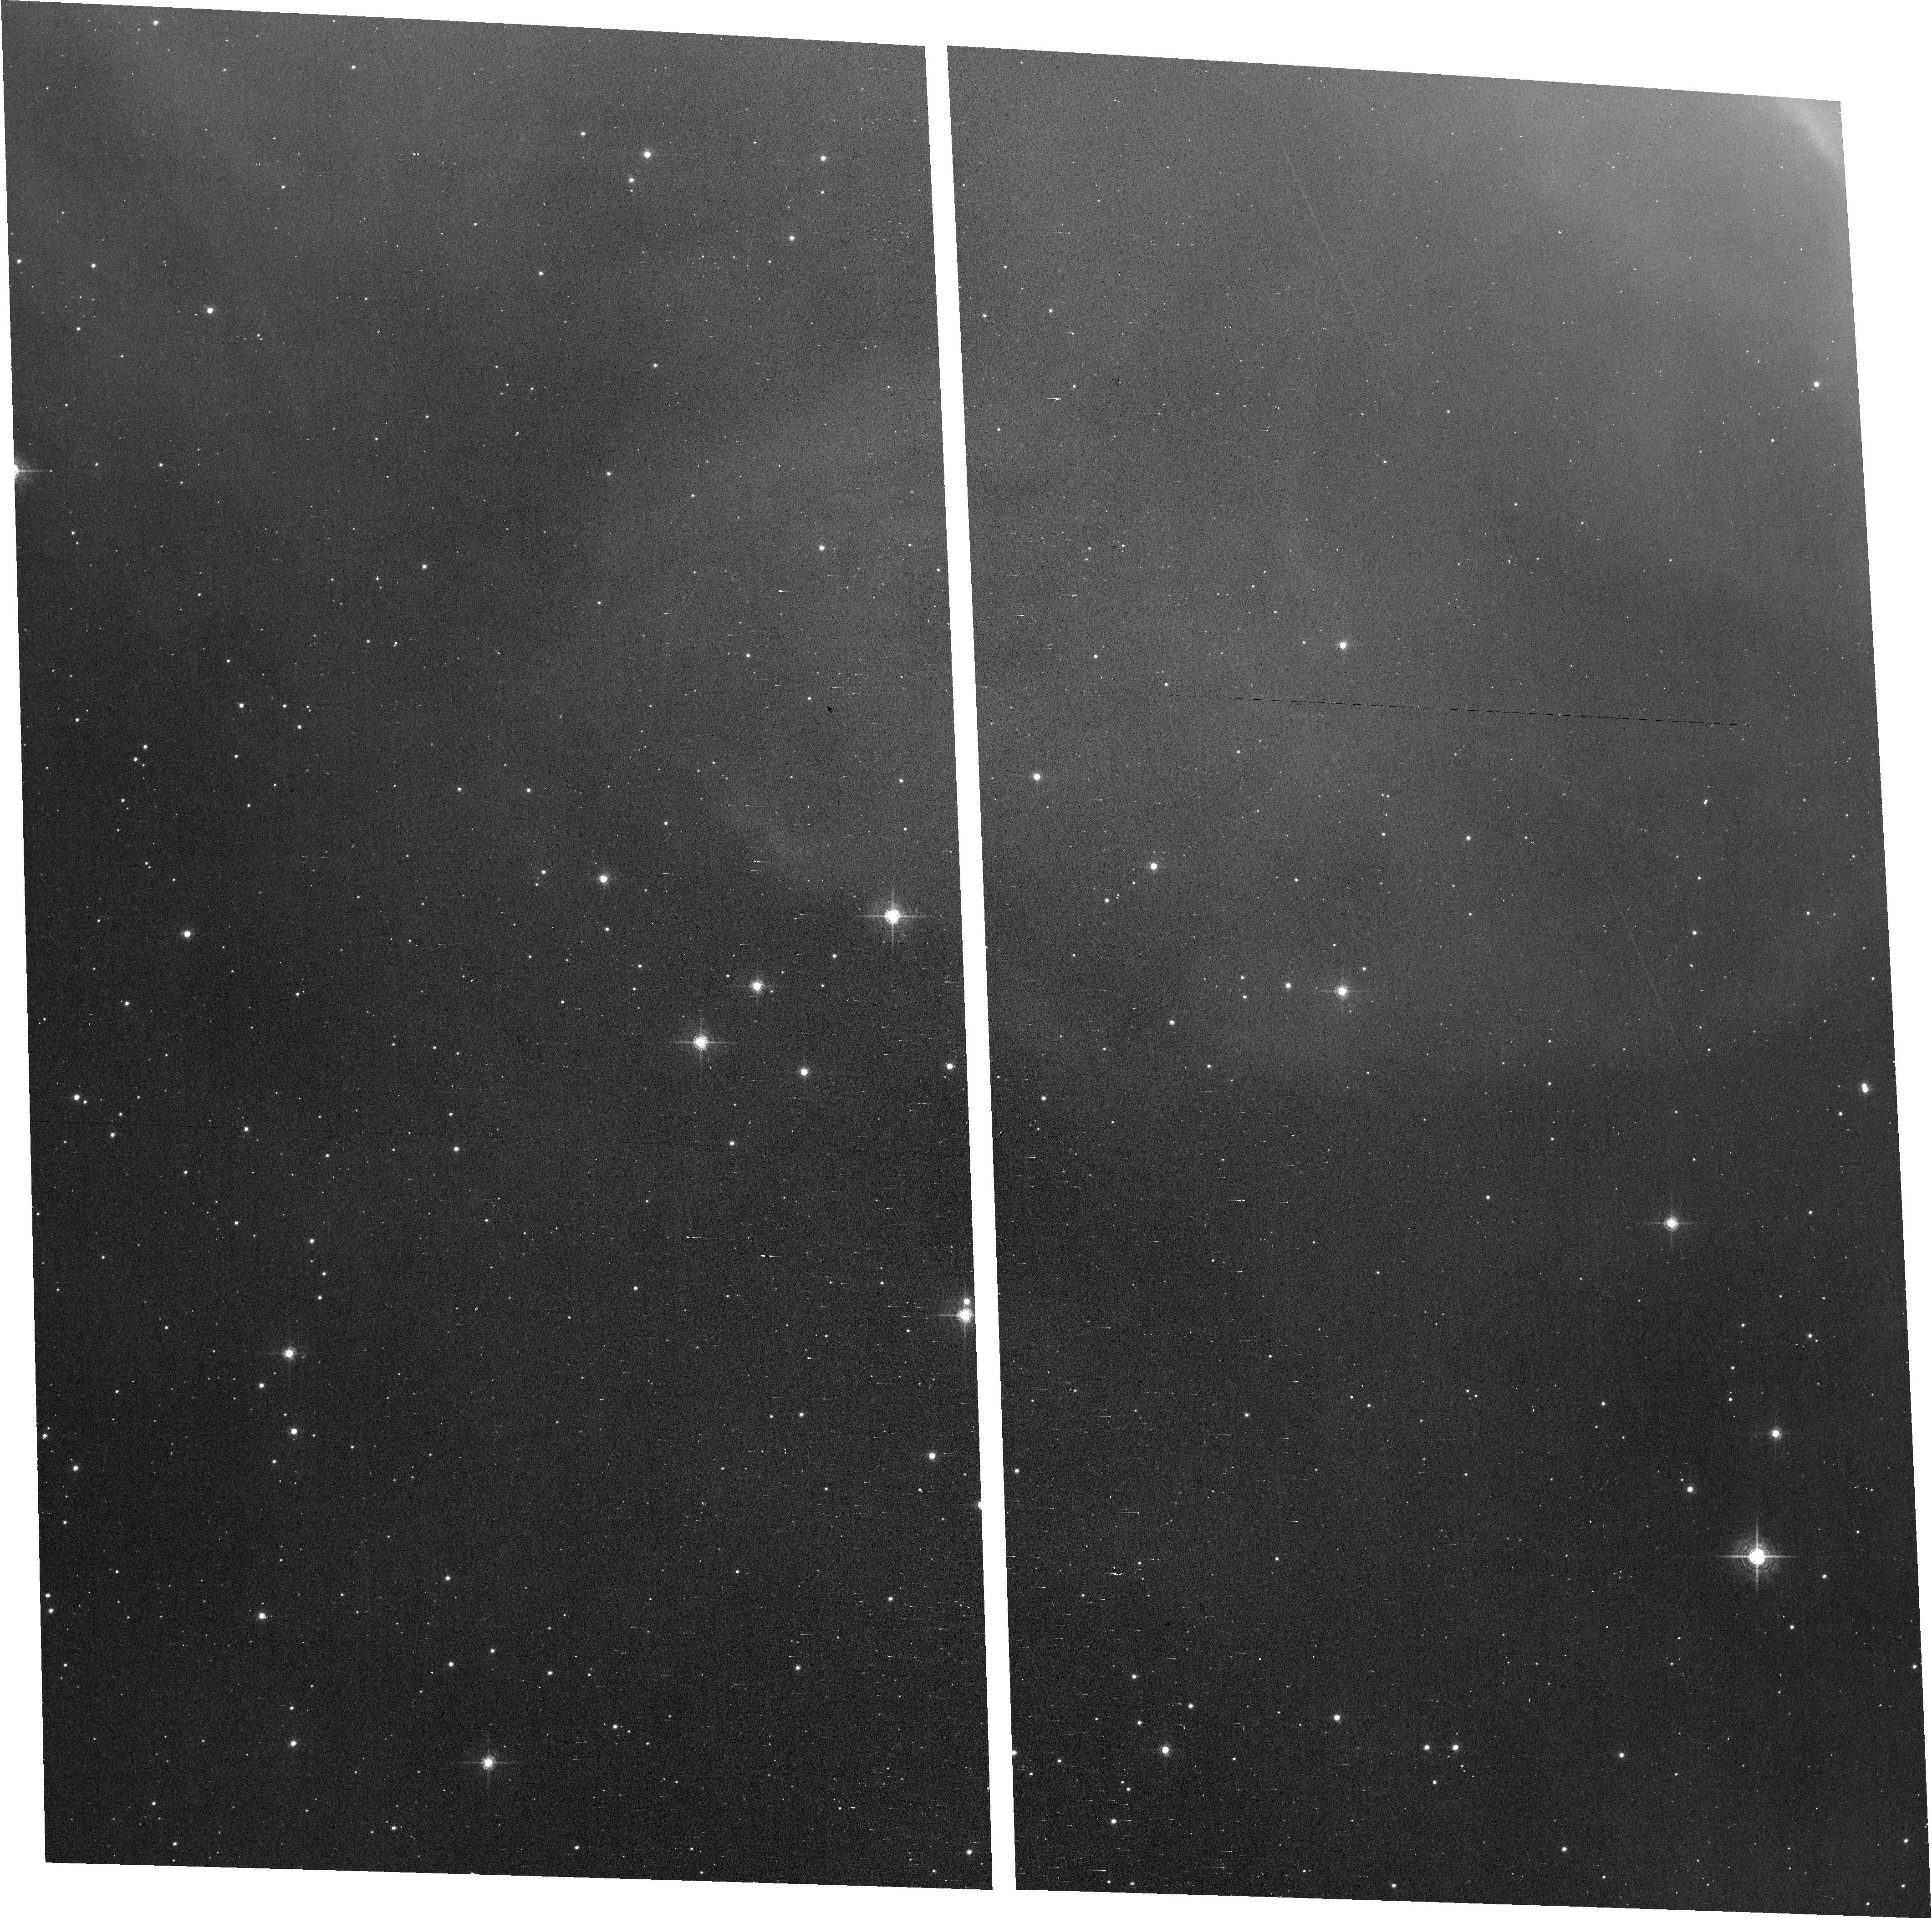
Target: field at RA 270.697°, Dec -23.146°. Instrument: ACS/WFC. Filter: F658N. Exposure: 36 min. Observation ID: hst_18209_13_acs_wfc_f658n_jfrp13

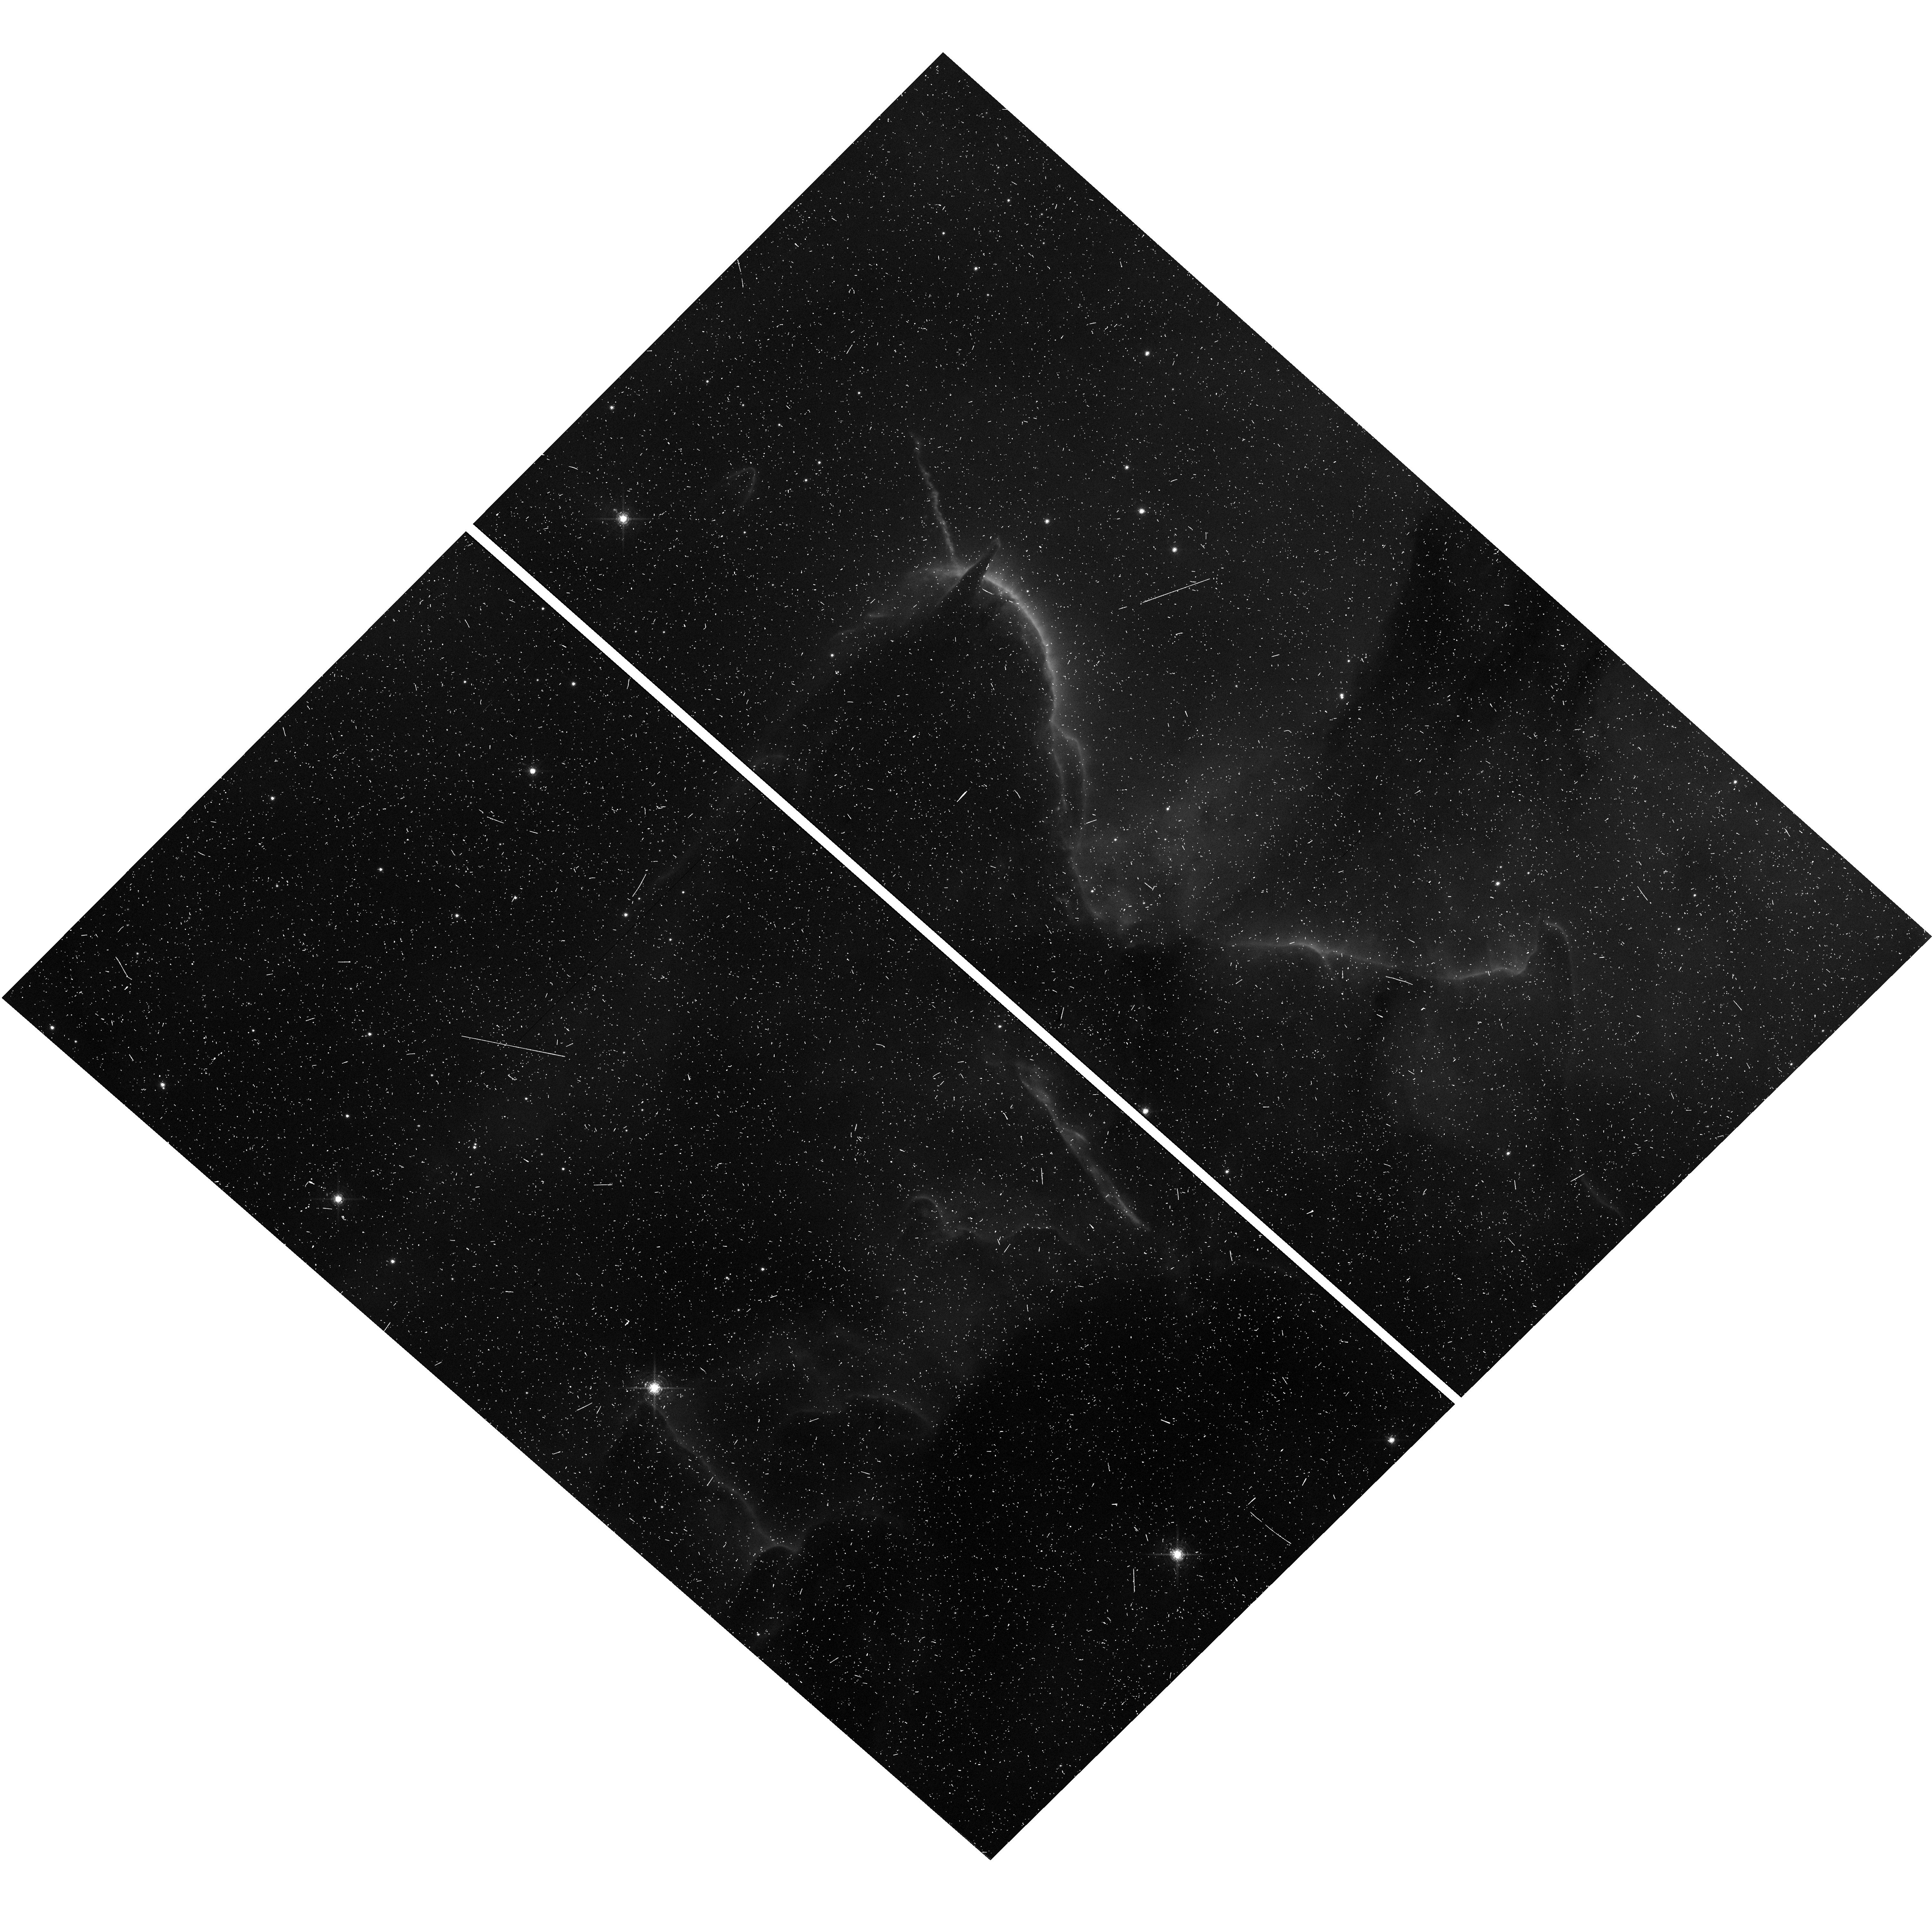
Target: HH-399. Instrument: WFC3/UVIS. Filter: F673N. Exposure: 13 min. Observation ID: hst_18209_12_wfc3_uvis_f673n_ifrp12

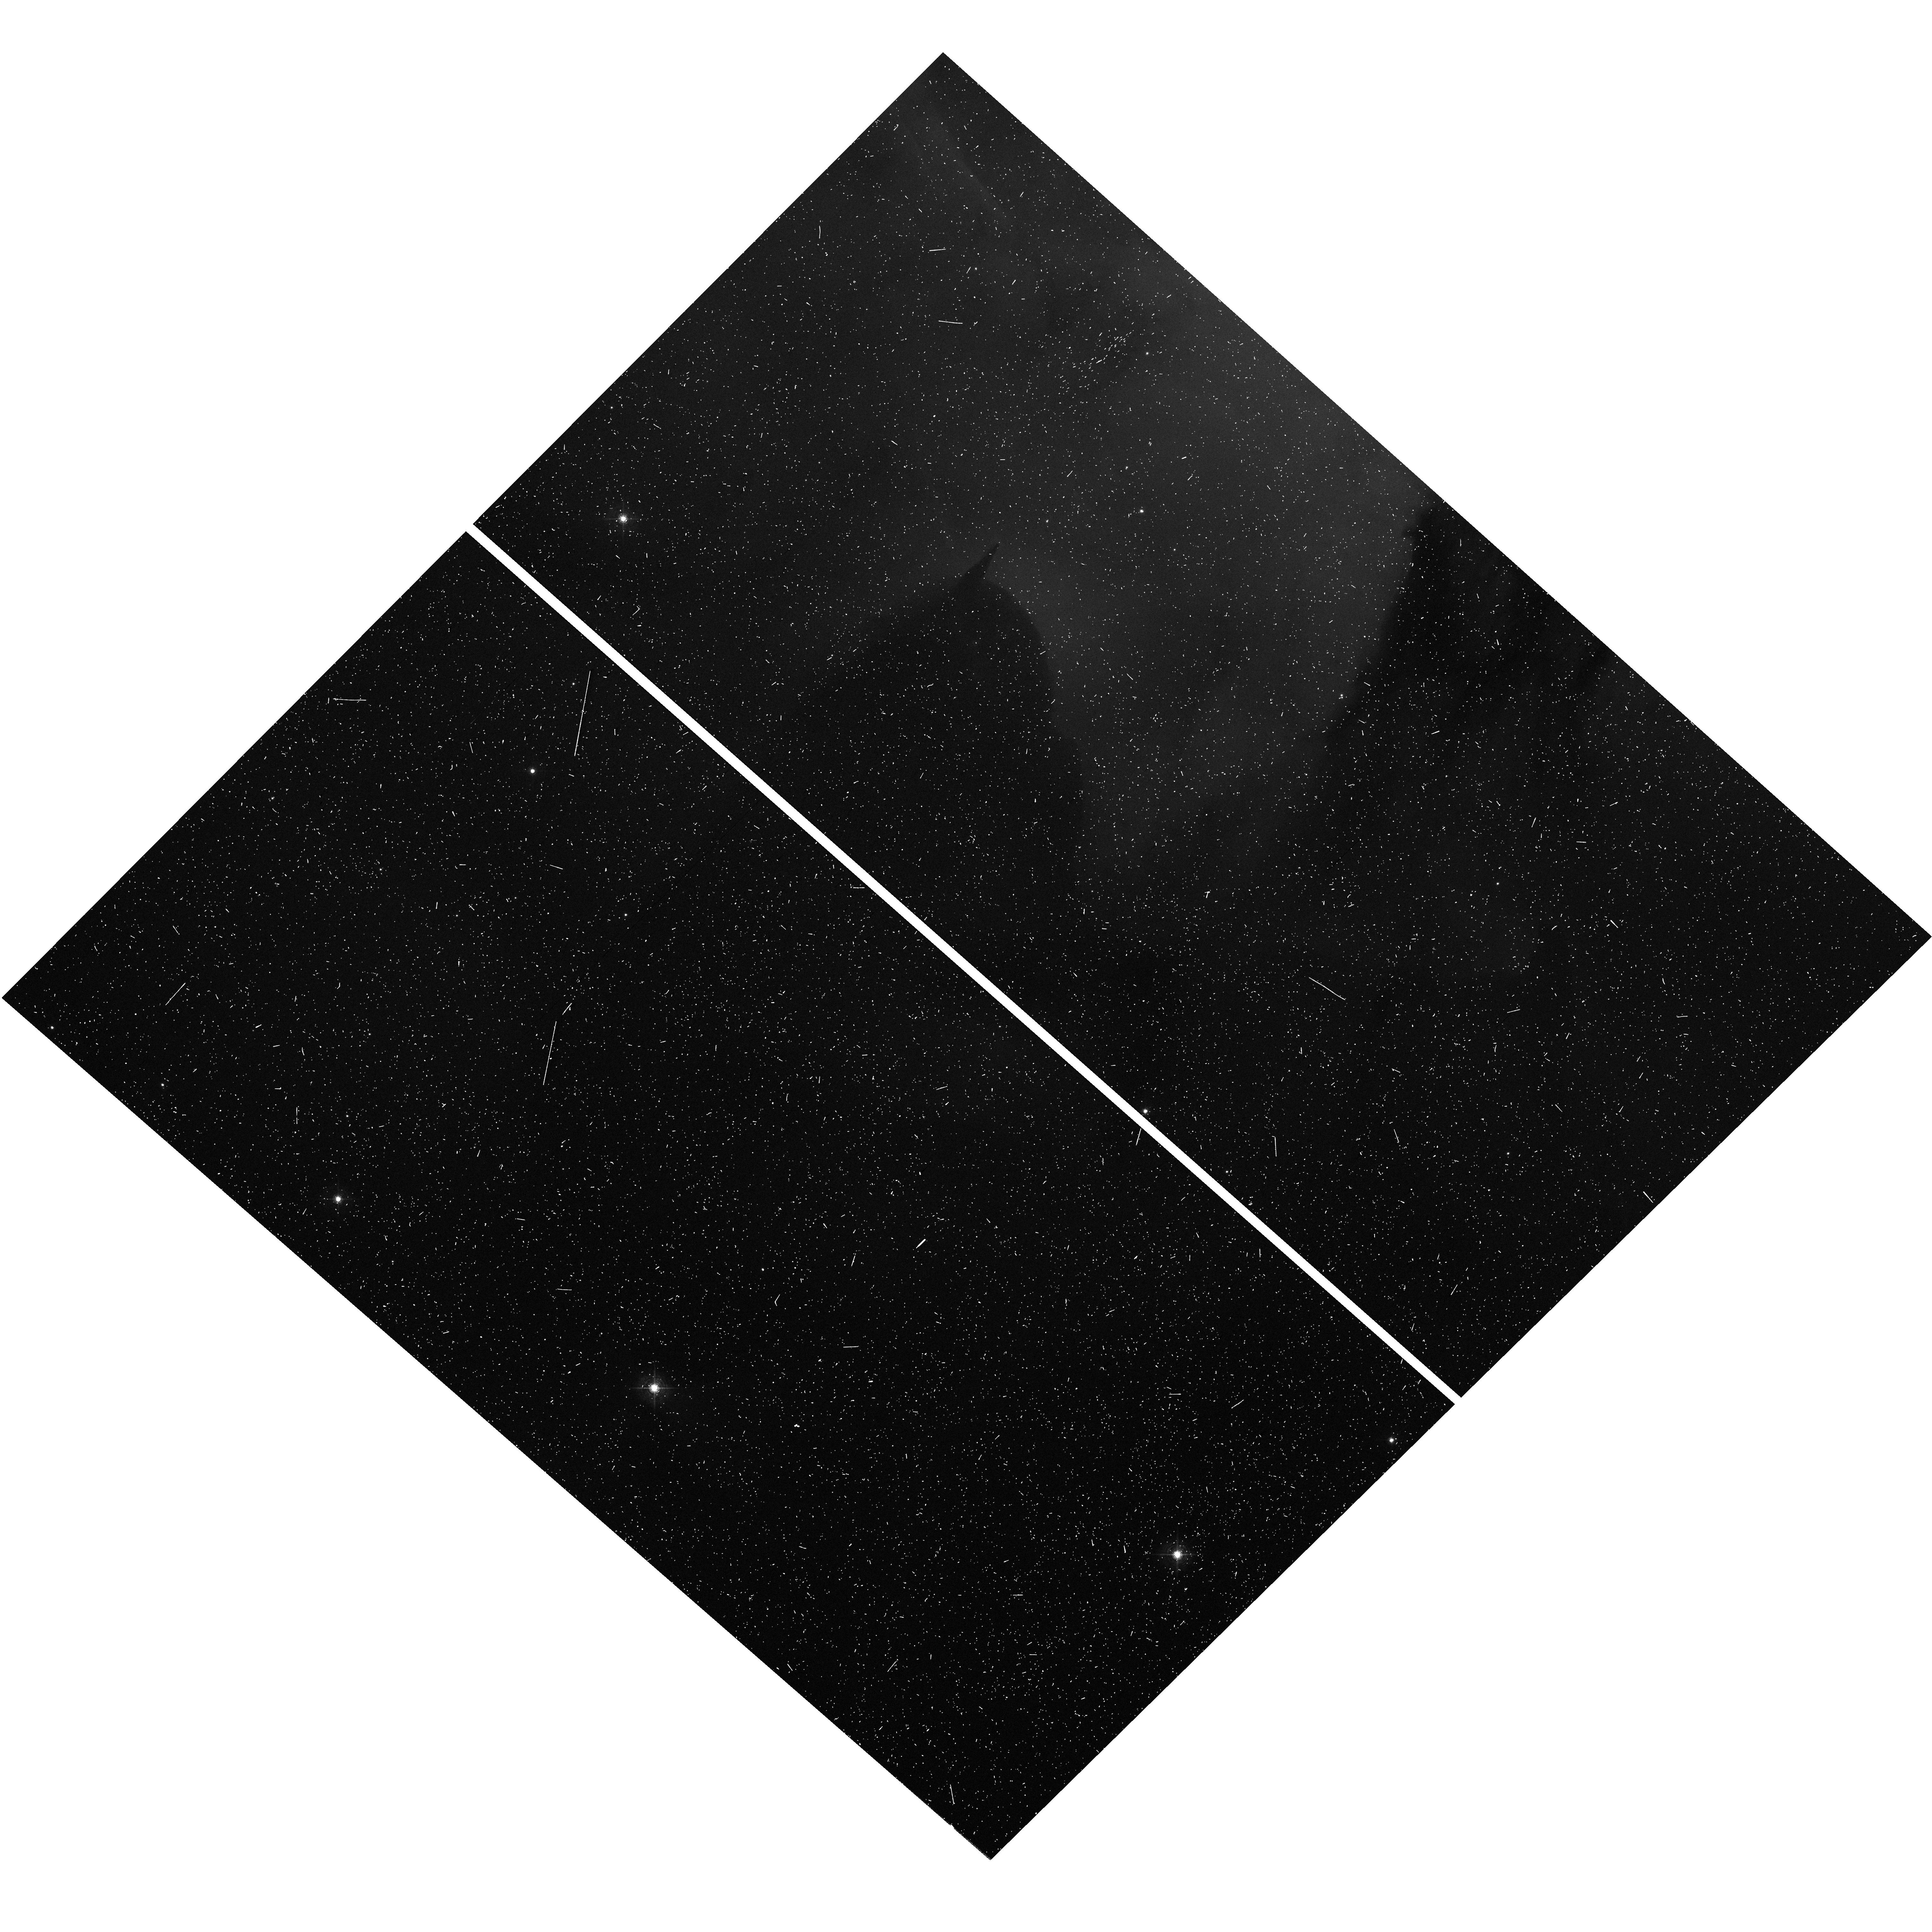
Target: HH-399. Instrument: WFC3/UVIS. Filter: F502N. Exposure: 10 min. Observation ID: hst_18209_12_wfc3_uvis_f502n_ifrp12

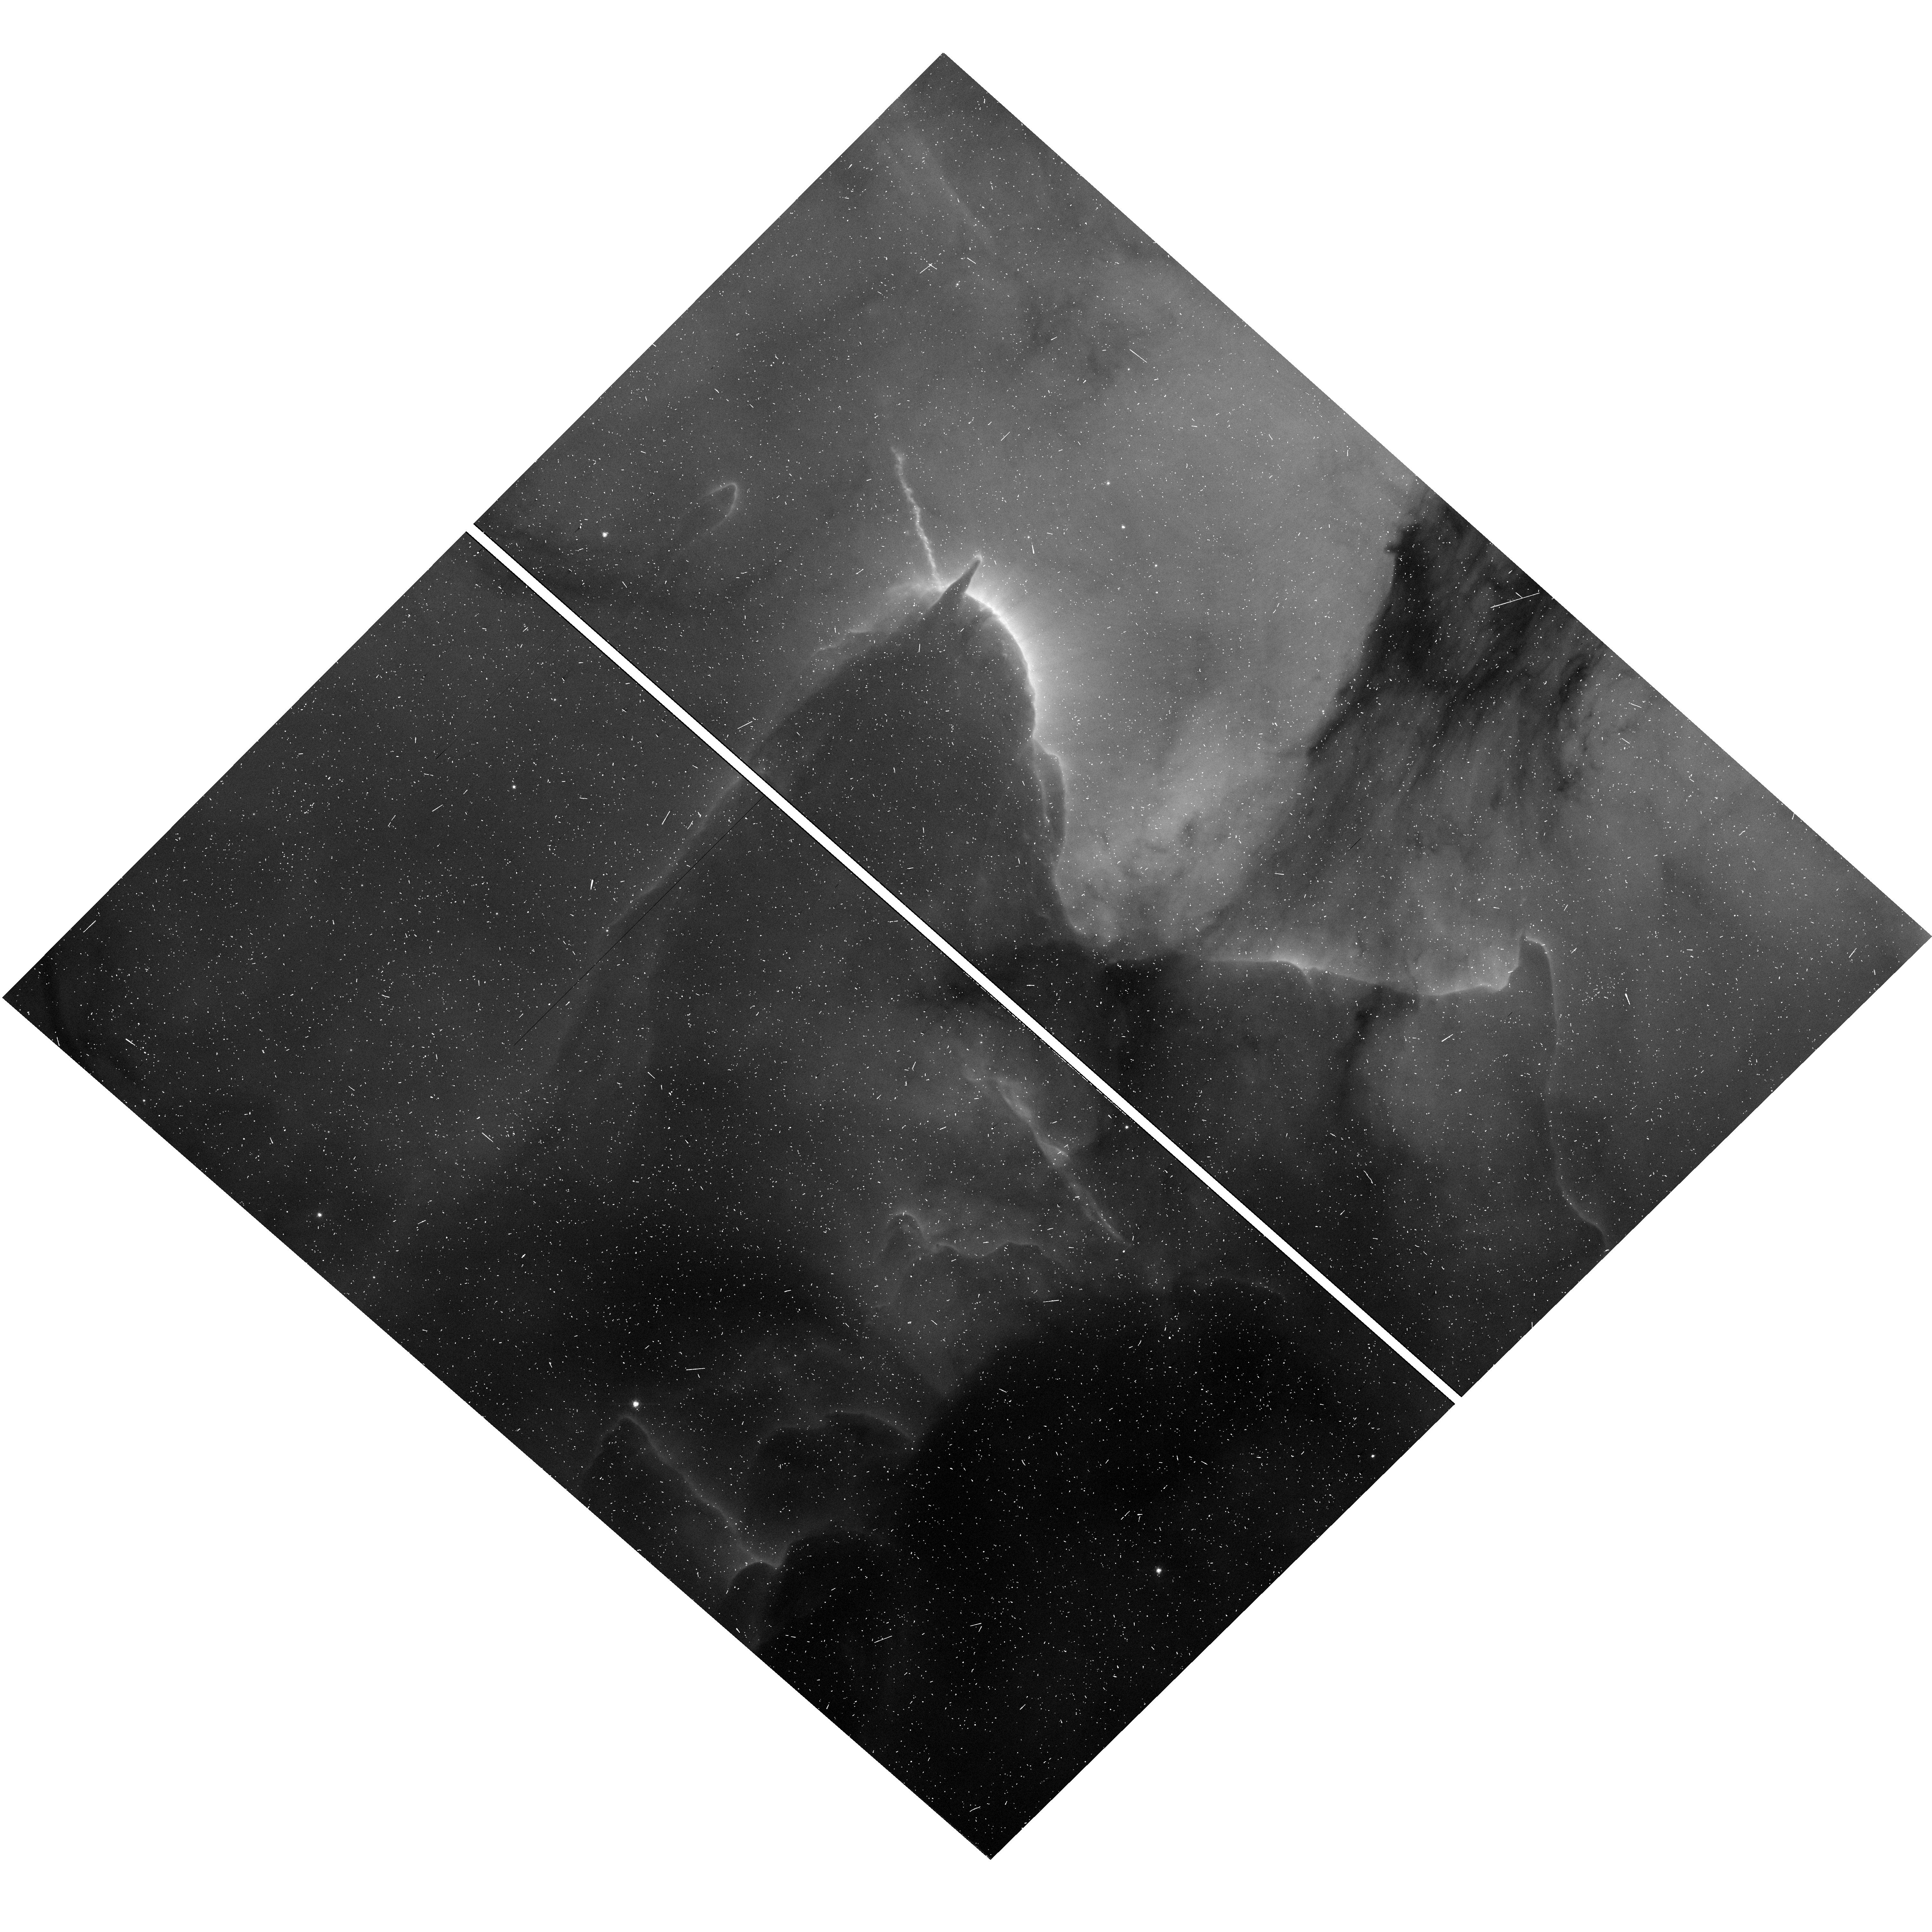
Target: HH-399. Instrument: WFC3/UVIS. Filter: F656N. Exposure: 8 min. Observation ID: hst_18209_13_wfc3_uvis_f656n_ifrp13

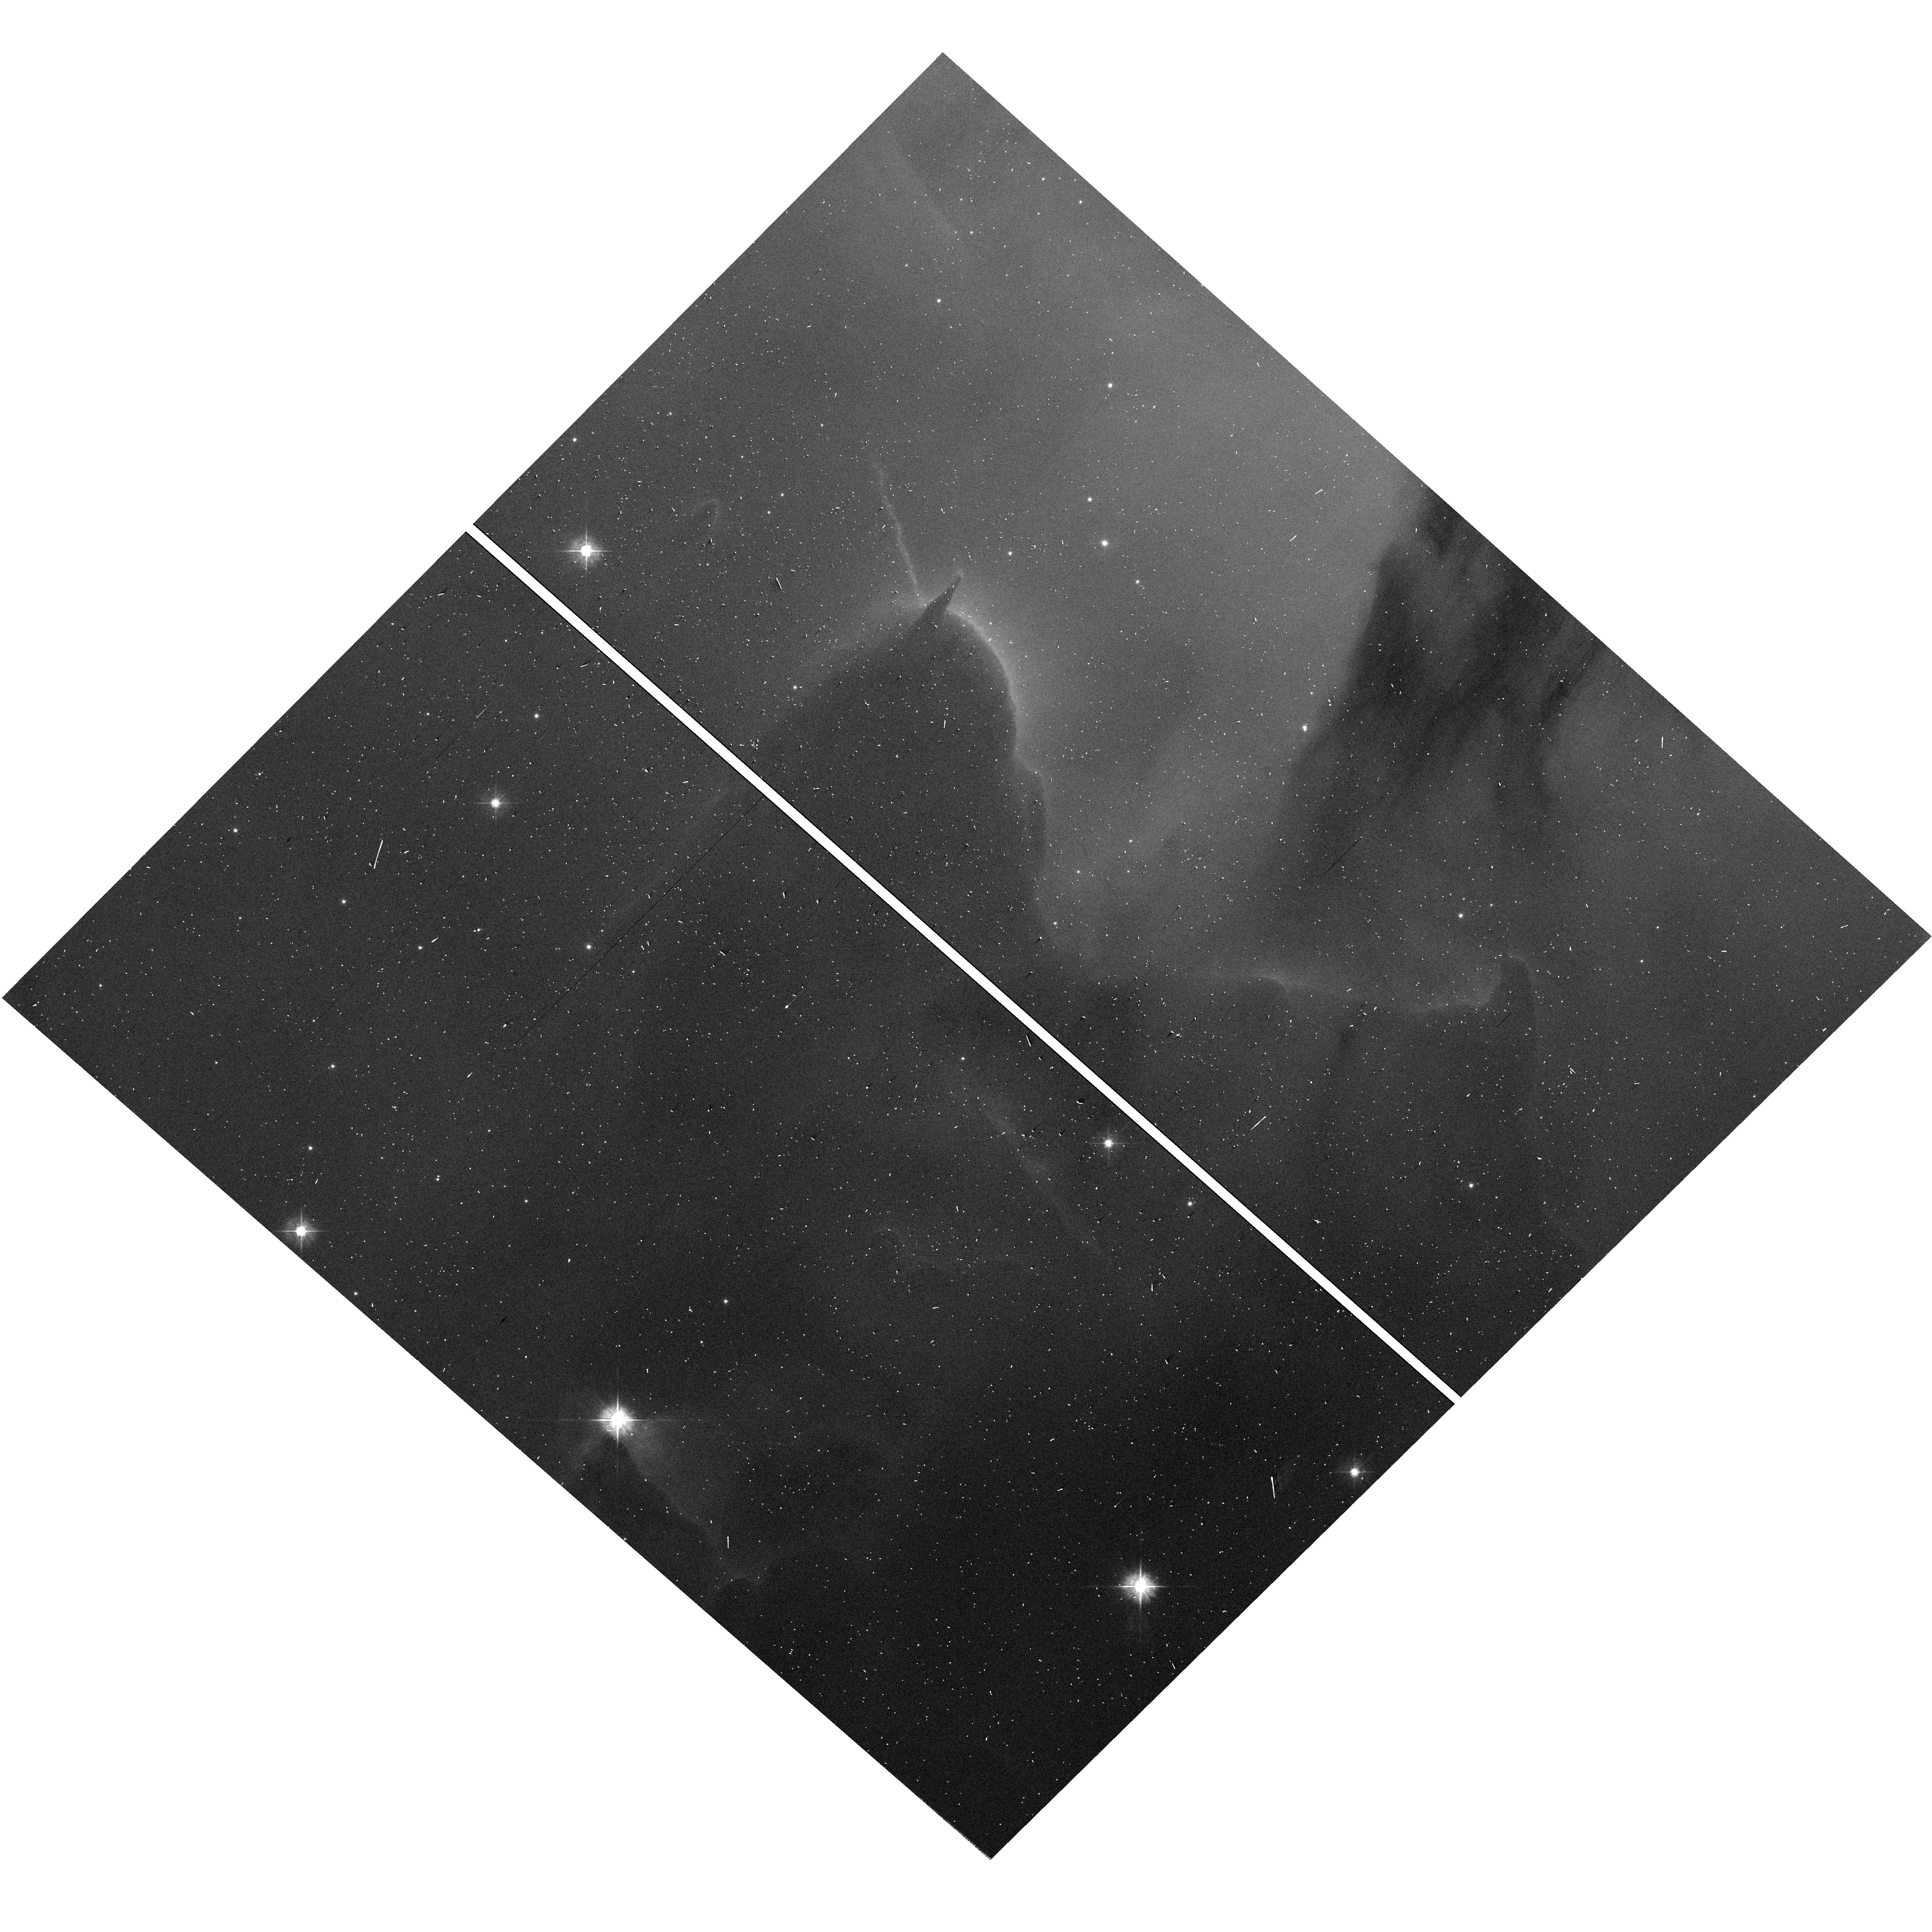
Target: HH-399. Instrument: WFC3/UVIS. Filter: F475W. Exposure: 2 min. Observation ID: hst_18209_15_wfc3_uvis_f475w_ifrp15

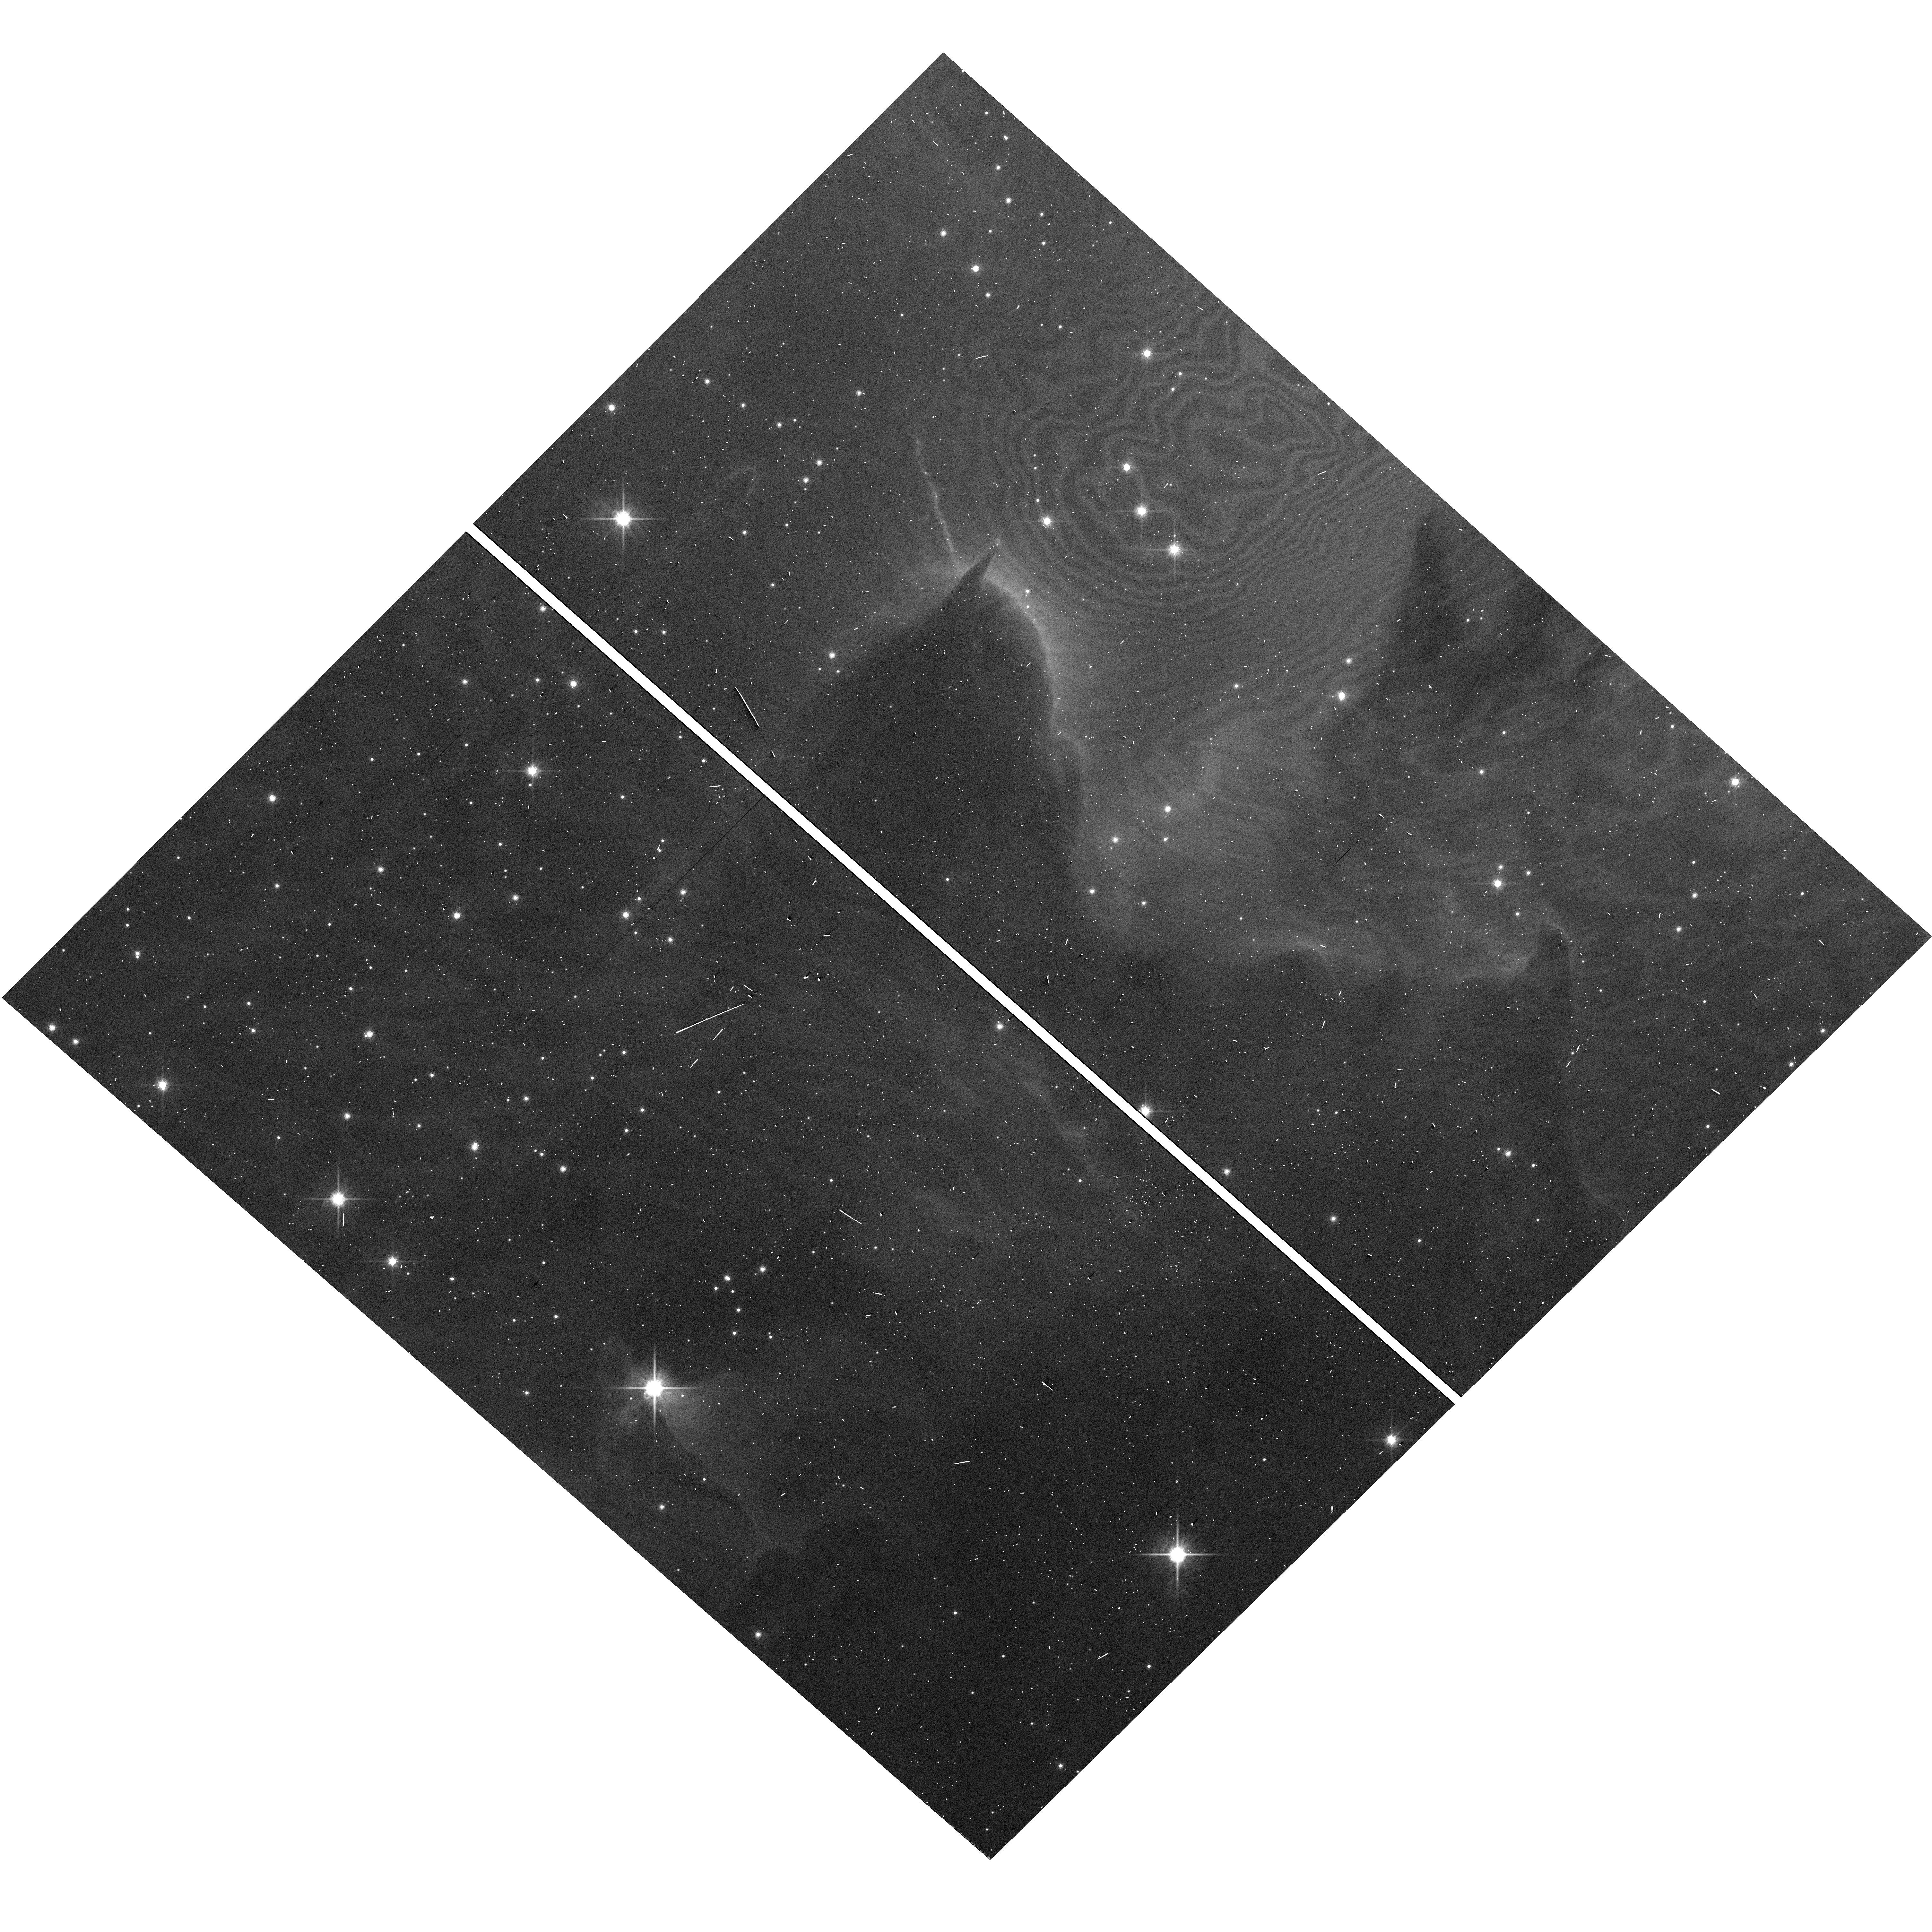
Target: HH-399. Instrument: WFC3/UVIS. Filter: F814W. Exposure: 2 min. Observation ID: hst_18209_12_wfc3_uvis_f814w_ifrp12

Narrowband observations of protostellar outflows in M20 (PI: Britt, Christopher)

We propose to image dense pillars within the star forming nebula, M20. Imaging in F502N, F656N, and F673N will identify variations of density and ionization in the atomic gas surrounding this active area of star formation and highlight protostellar outflows emerging from the pillar, the proper motion of which will be measured in comparison to archival observations of the region. Broadband imaging in F475W and F814W will enable accurate measurement of stellar colors in the field.